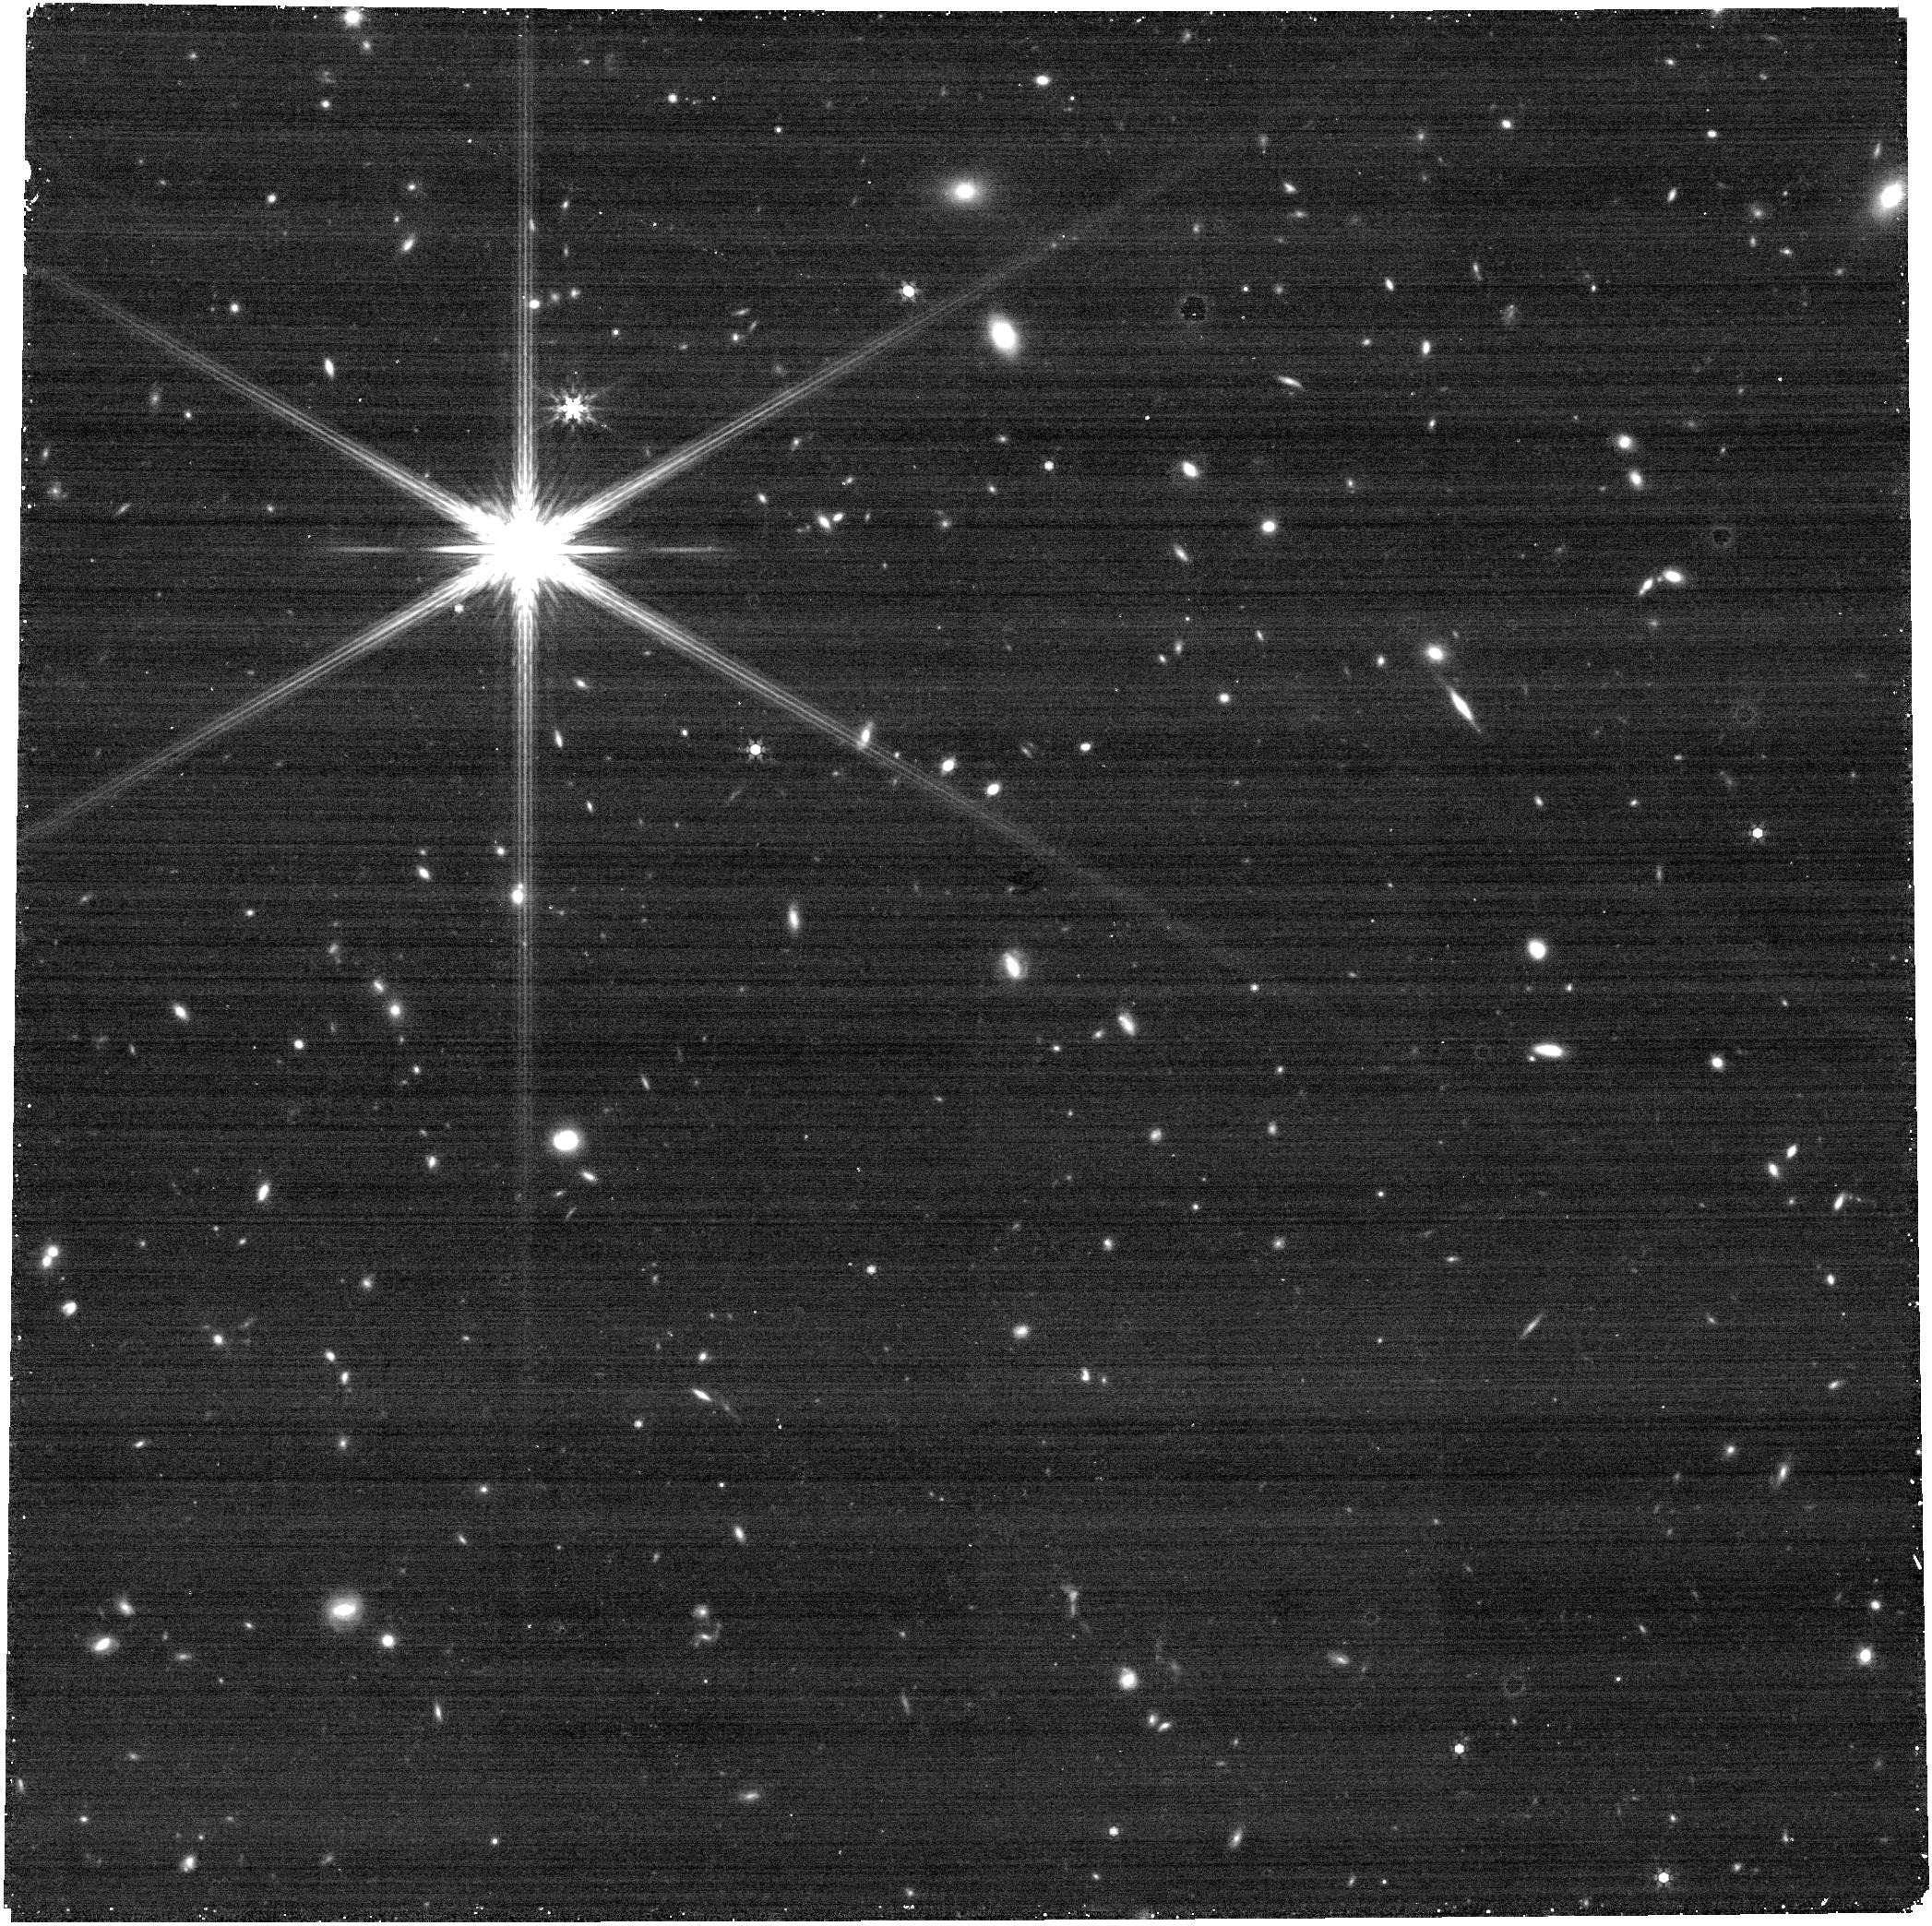
Target: M33-OFF-POSITION. Instrument: NIRCAM. Filter: F444W. Exposure: 5 min. Observation ID: jw02128-c1001_t002_nircam_clear-f444w

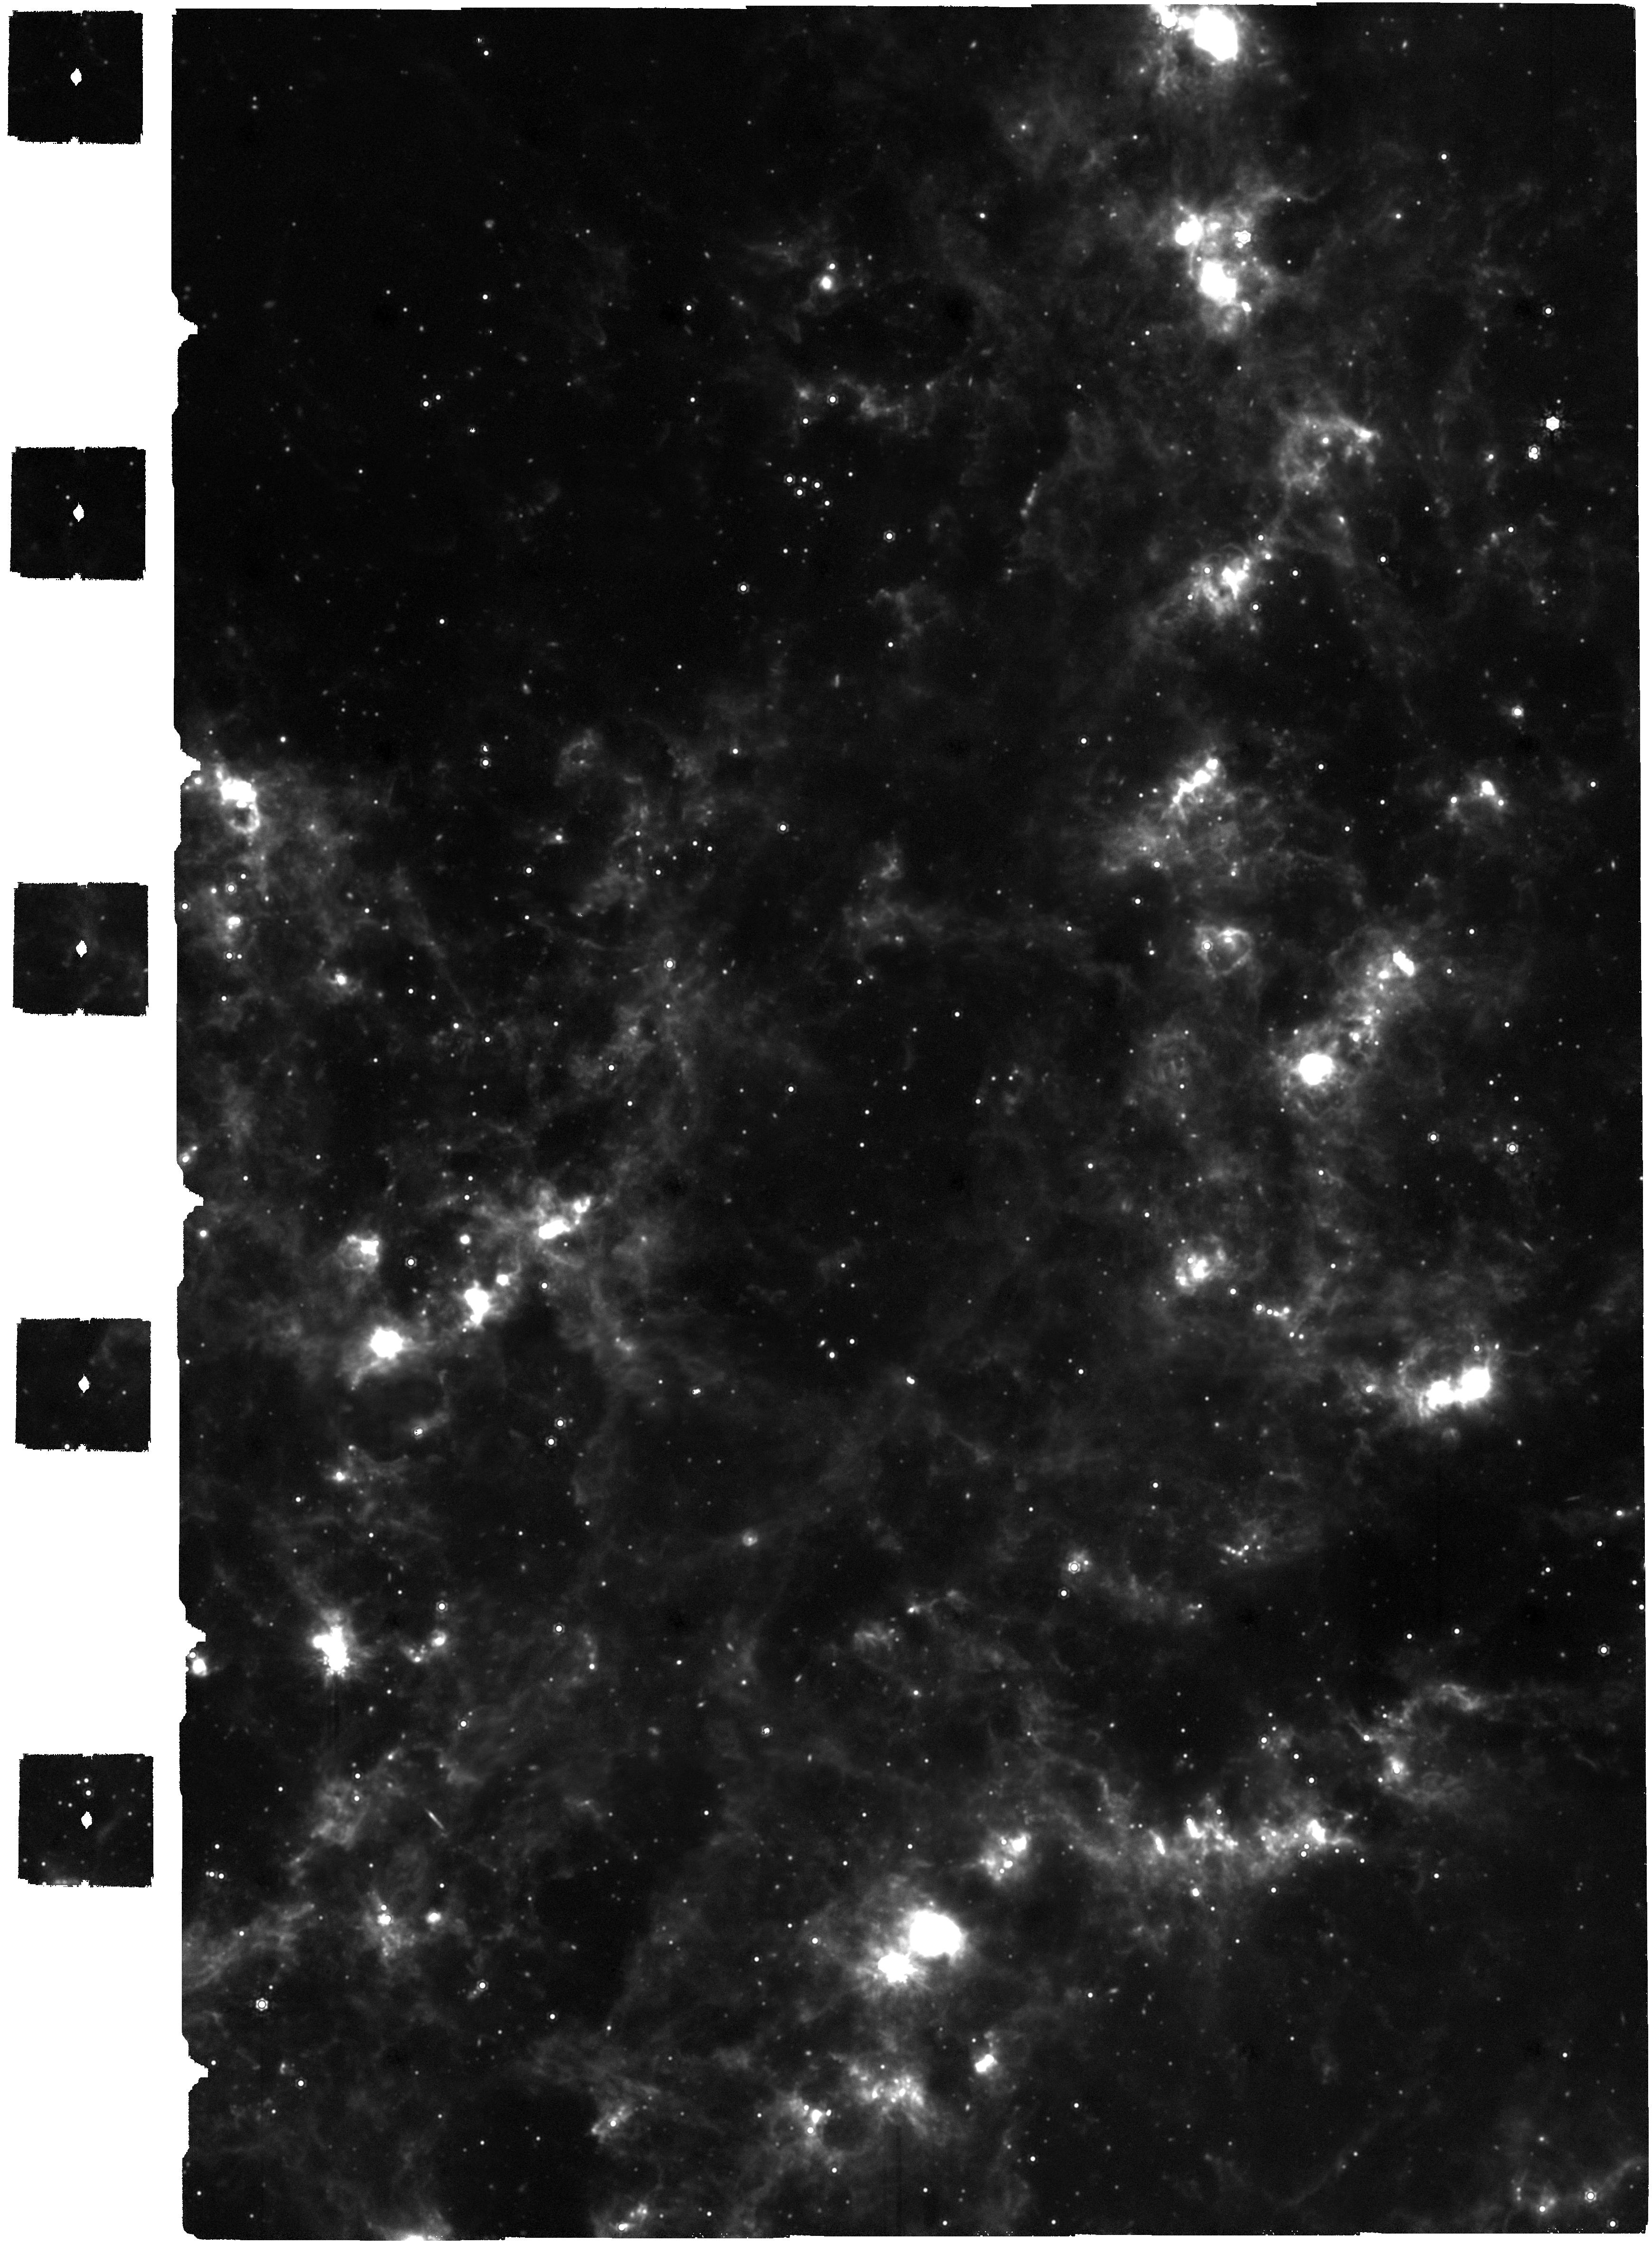
Target: M-33. Instrument: MIRI. Filter: F2100W. Exposure: 3.9 h. Observation ID: jw02128-o001_t001_miri_f2100w

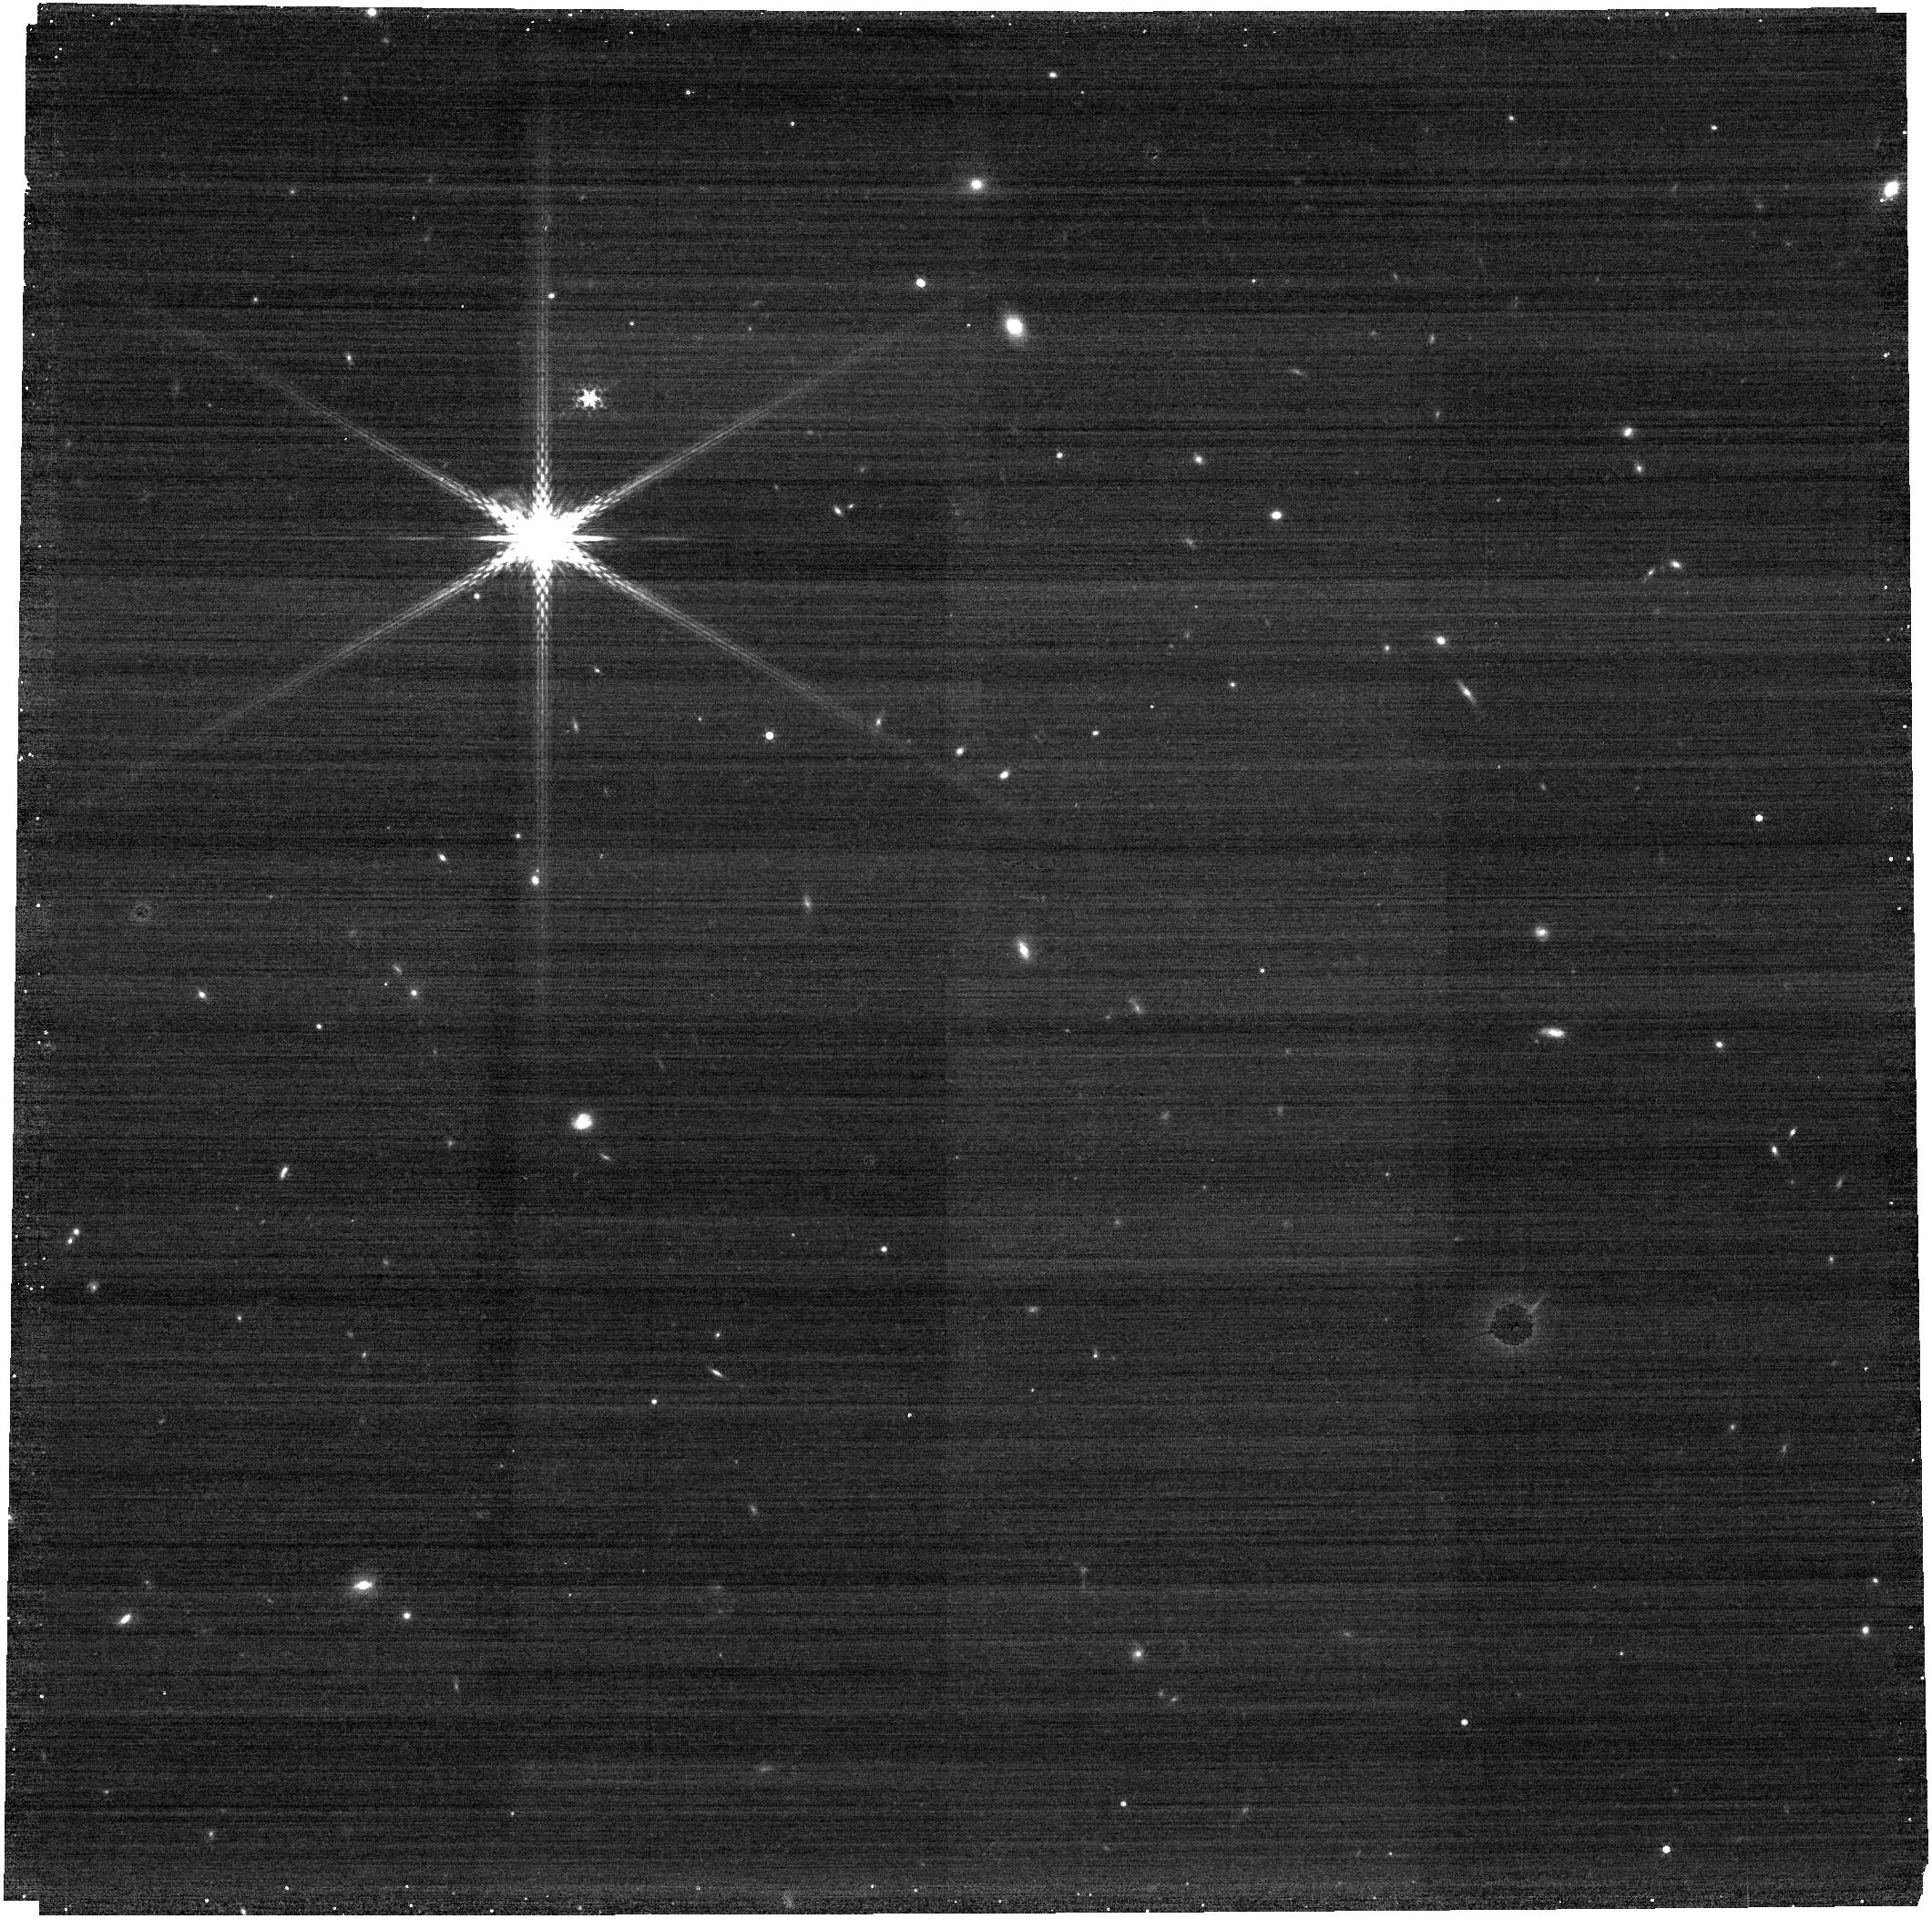
Target: M33-OFF-POSITION. Instrument: NIRCAM. Filter: F335M. Exposure: 2 min. Observation ID: jw02128-o002_t002_nircam_clear-f335m

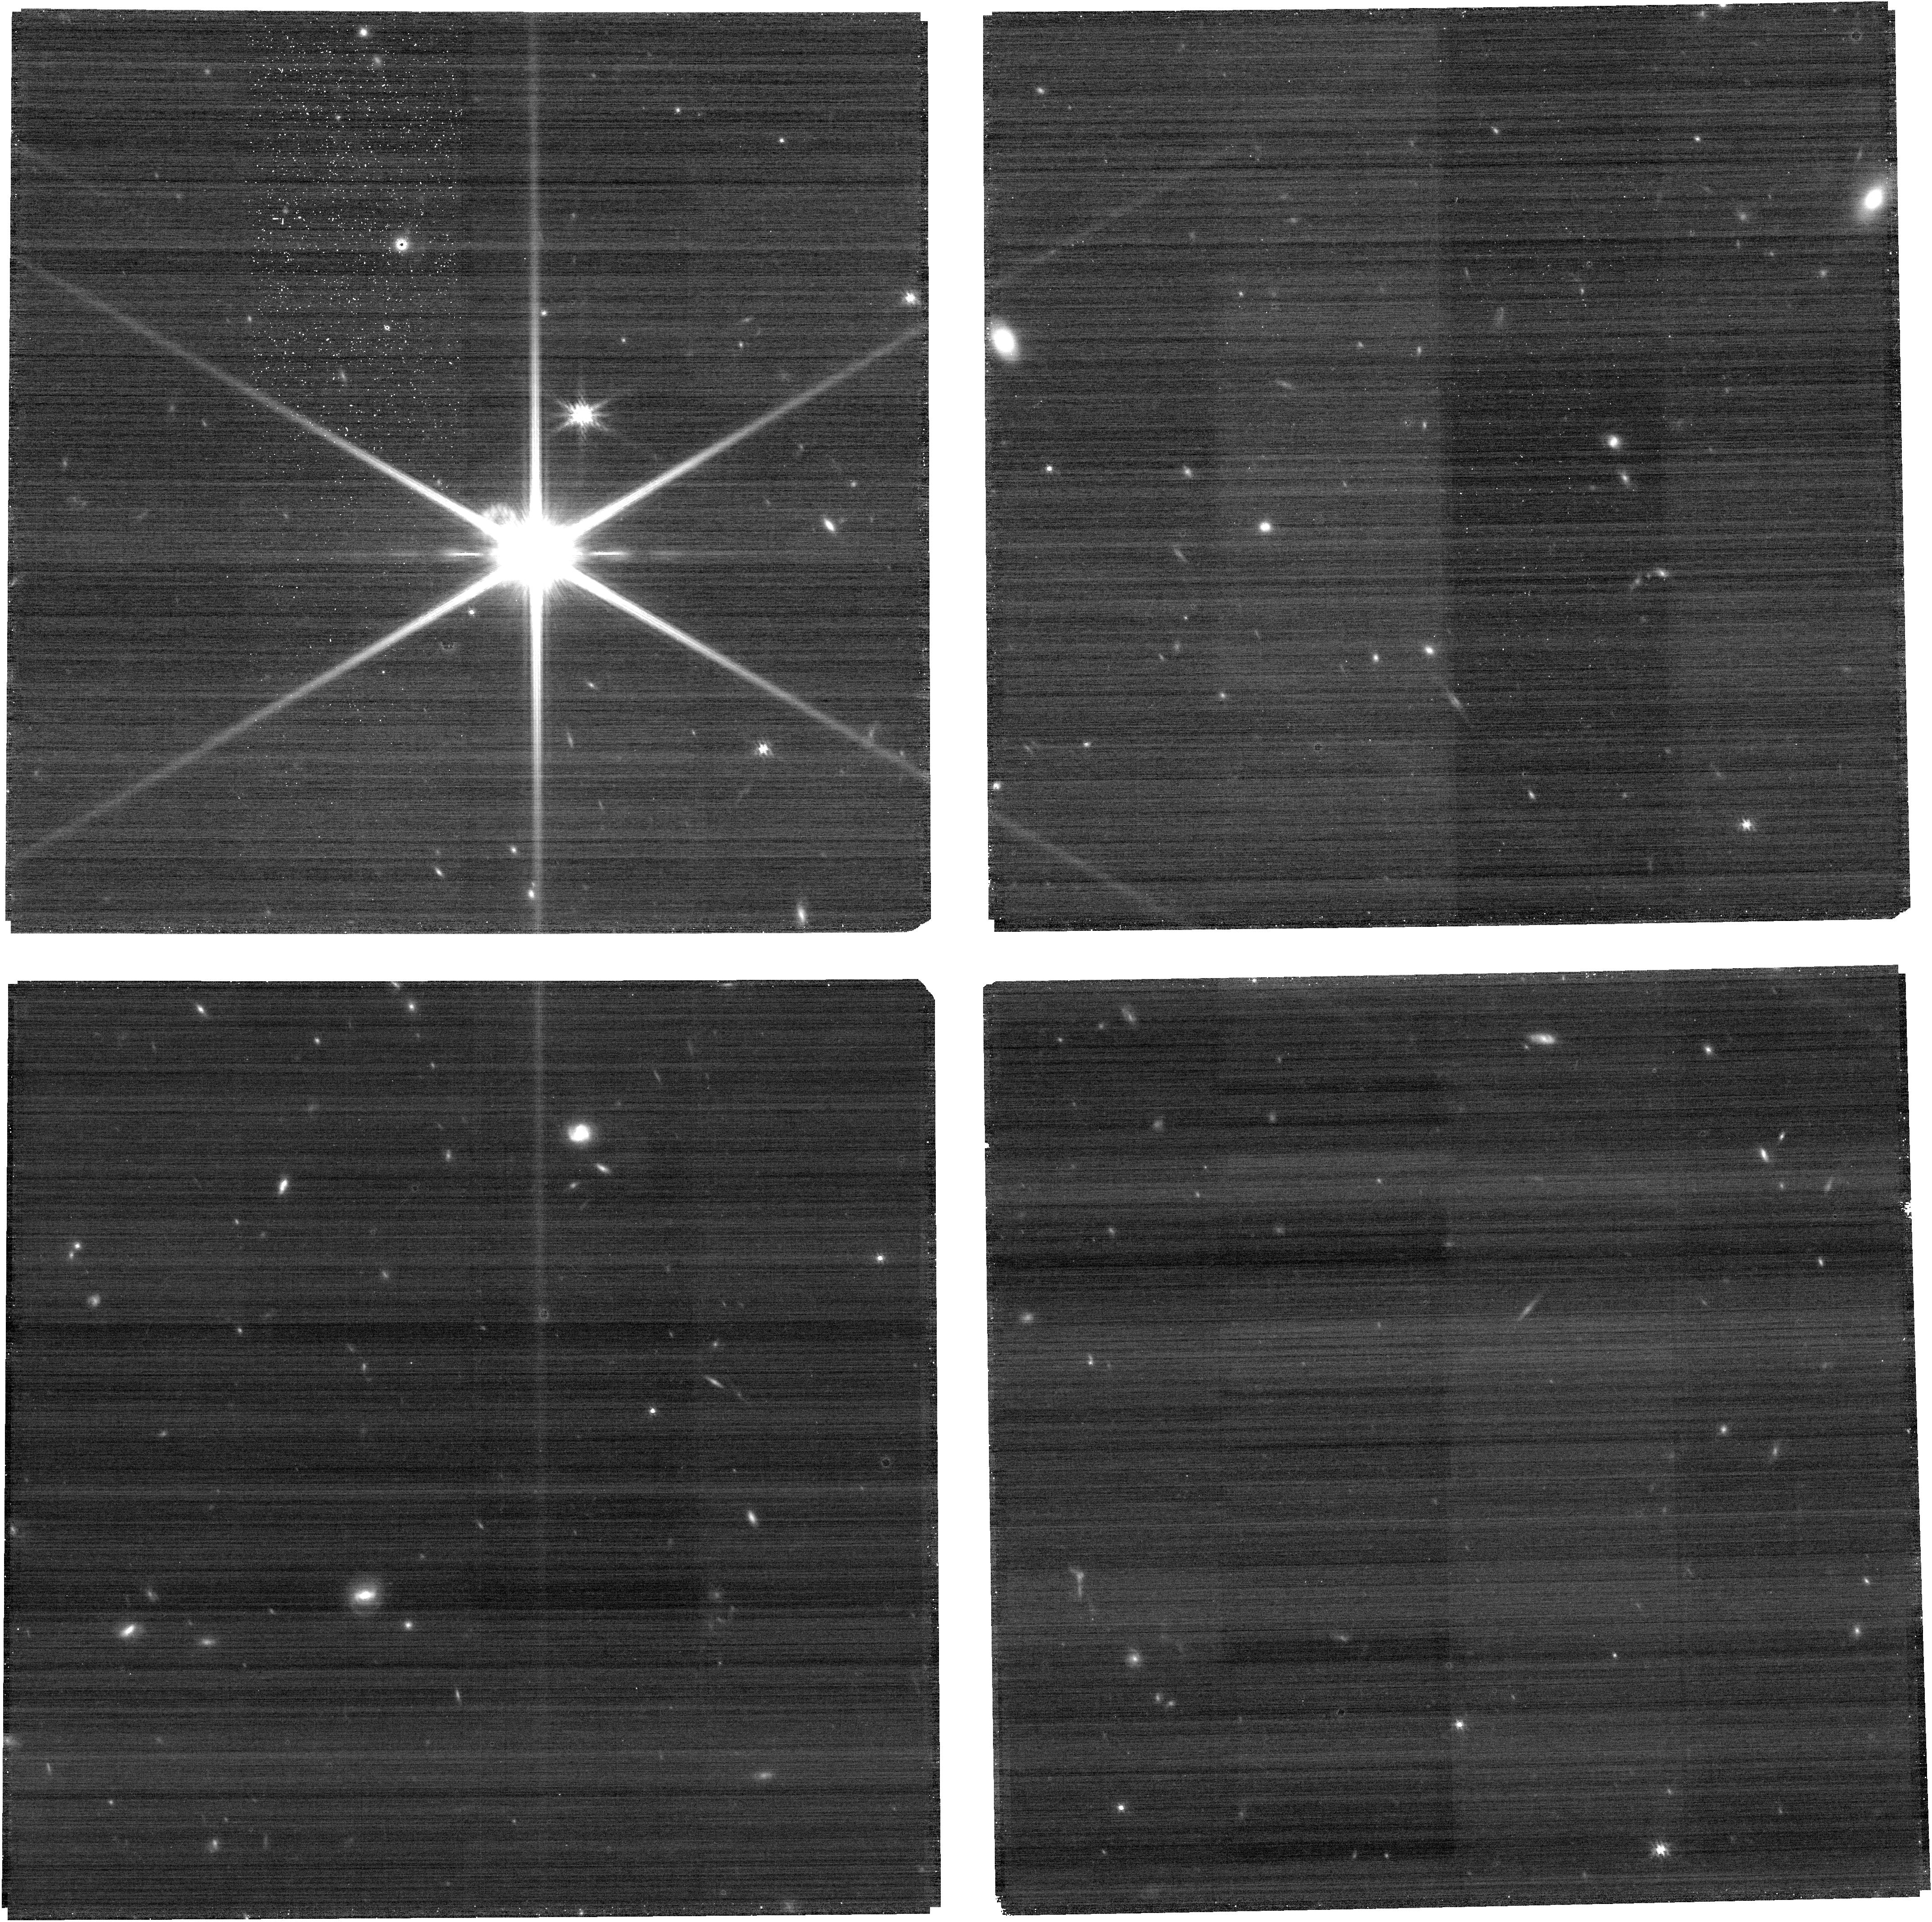
Target: M33-OFF-POSITION. Instrument: NIRCAM. Filter: F200W. Exposure: 5 min. Observation ID: jw02128-c1001_t002_nircam_clear-f200w

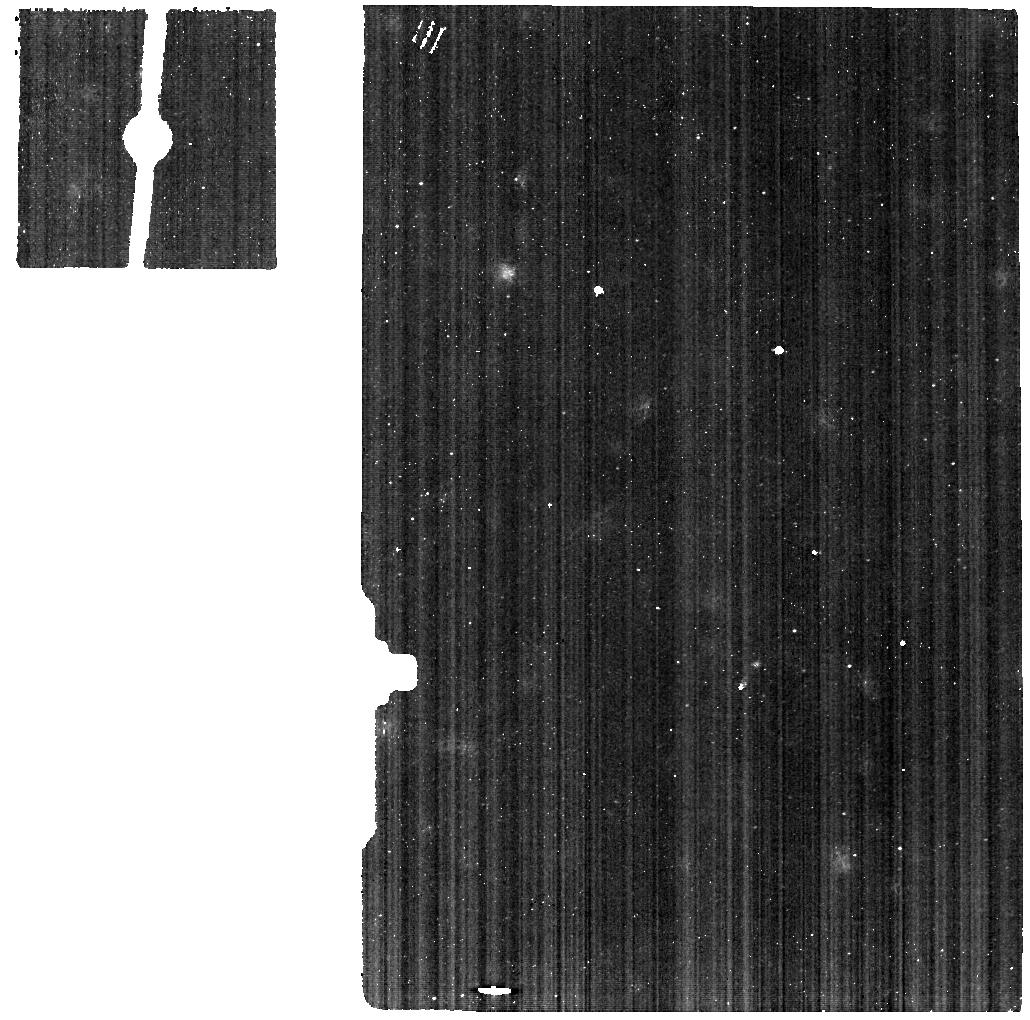
Target: M33-OFF-POSITION. Instrument: MIRI. Filter: F560W. Exposure: 9 min. Observation ID: jw02128-o002_t002_miri_f560w

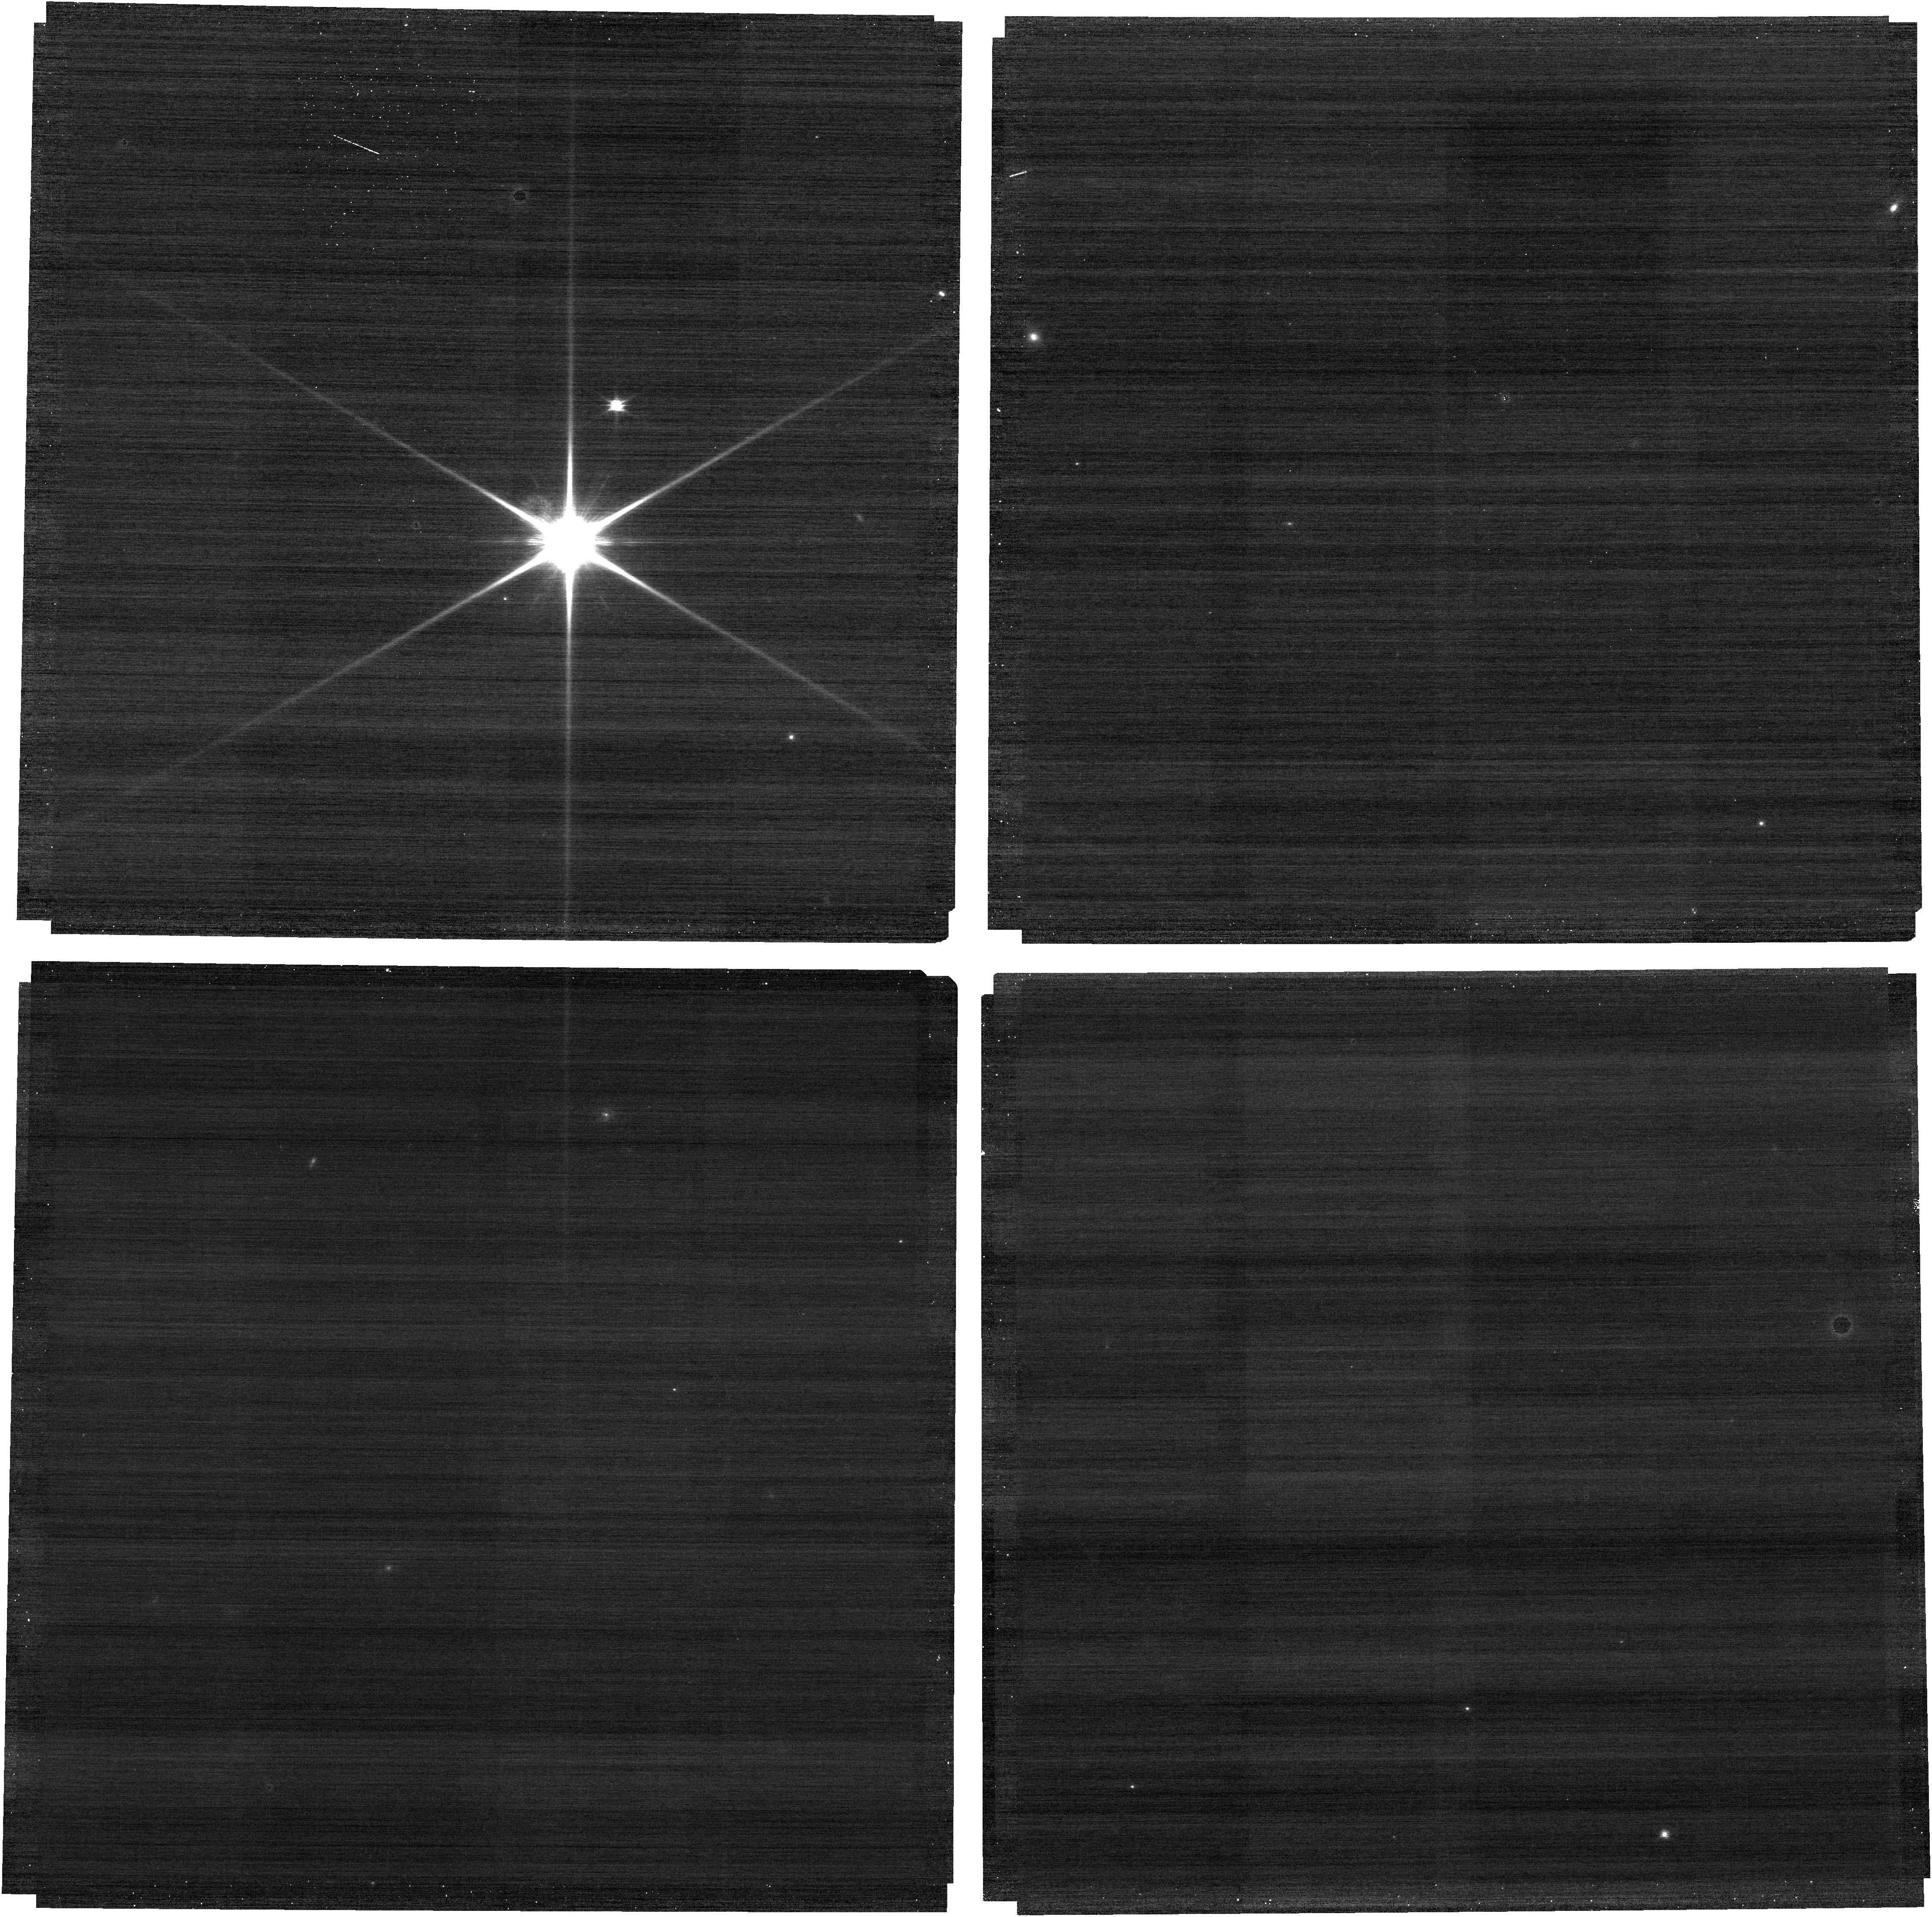
Target: M33-OFF-POSITION. Instrument: NIRCAM. Filter: F090W. Exposure: 2 min. Observation ID: jw02128-o002_t002_nircam_clear-f090w

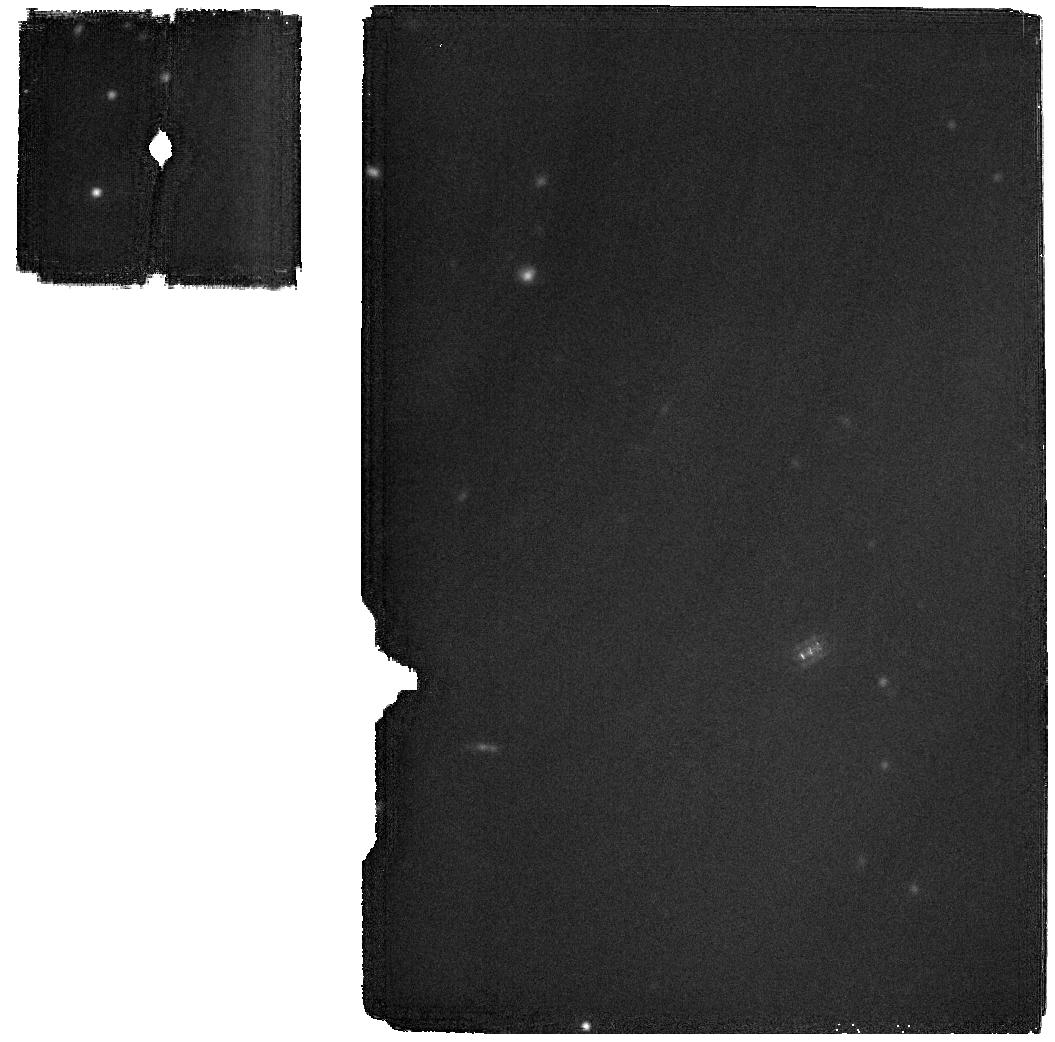
Target: M33-OFF-POSITION. Instrument: MIRI. Filter: F2100W. Exposure: 9 min. Observation ID: jw02128-o002_t002_miri_f2100w

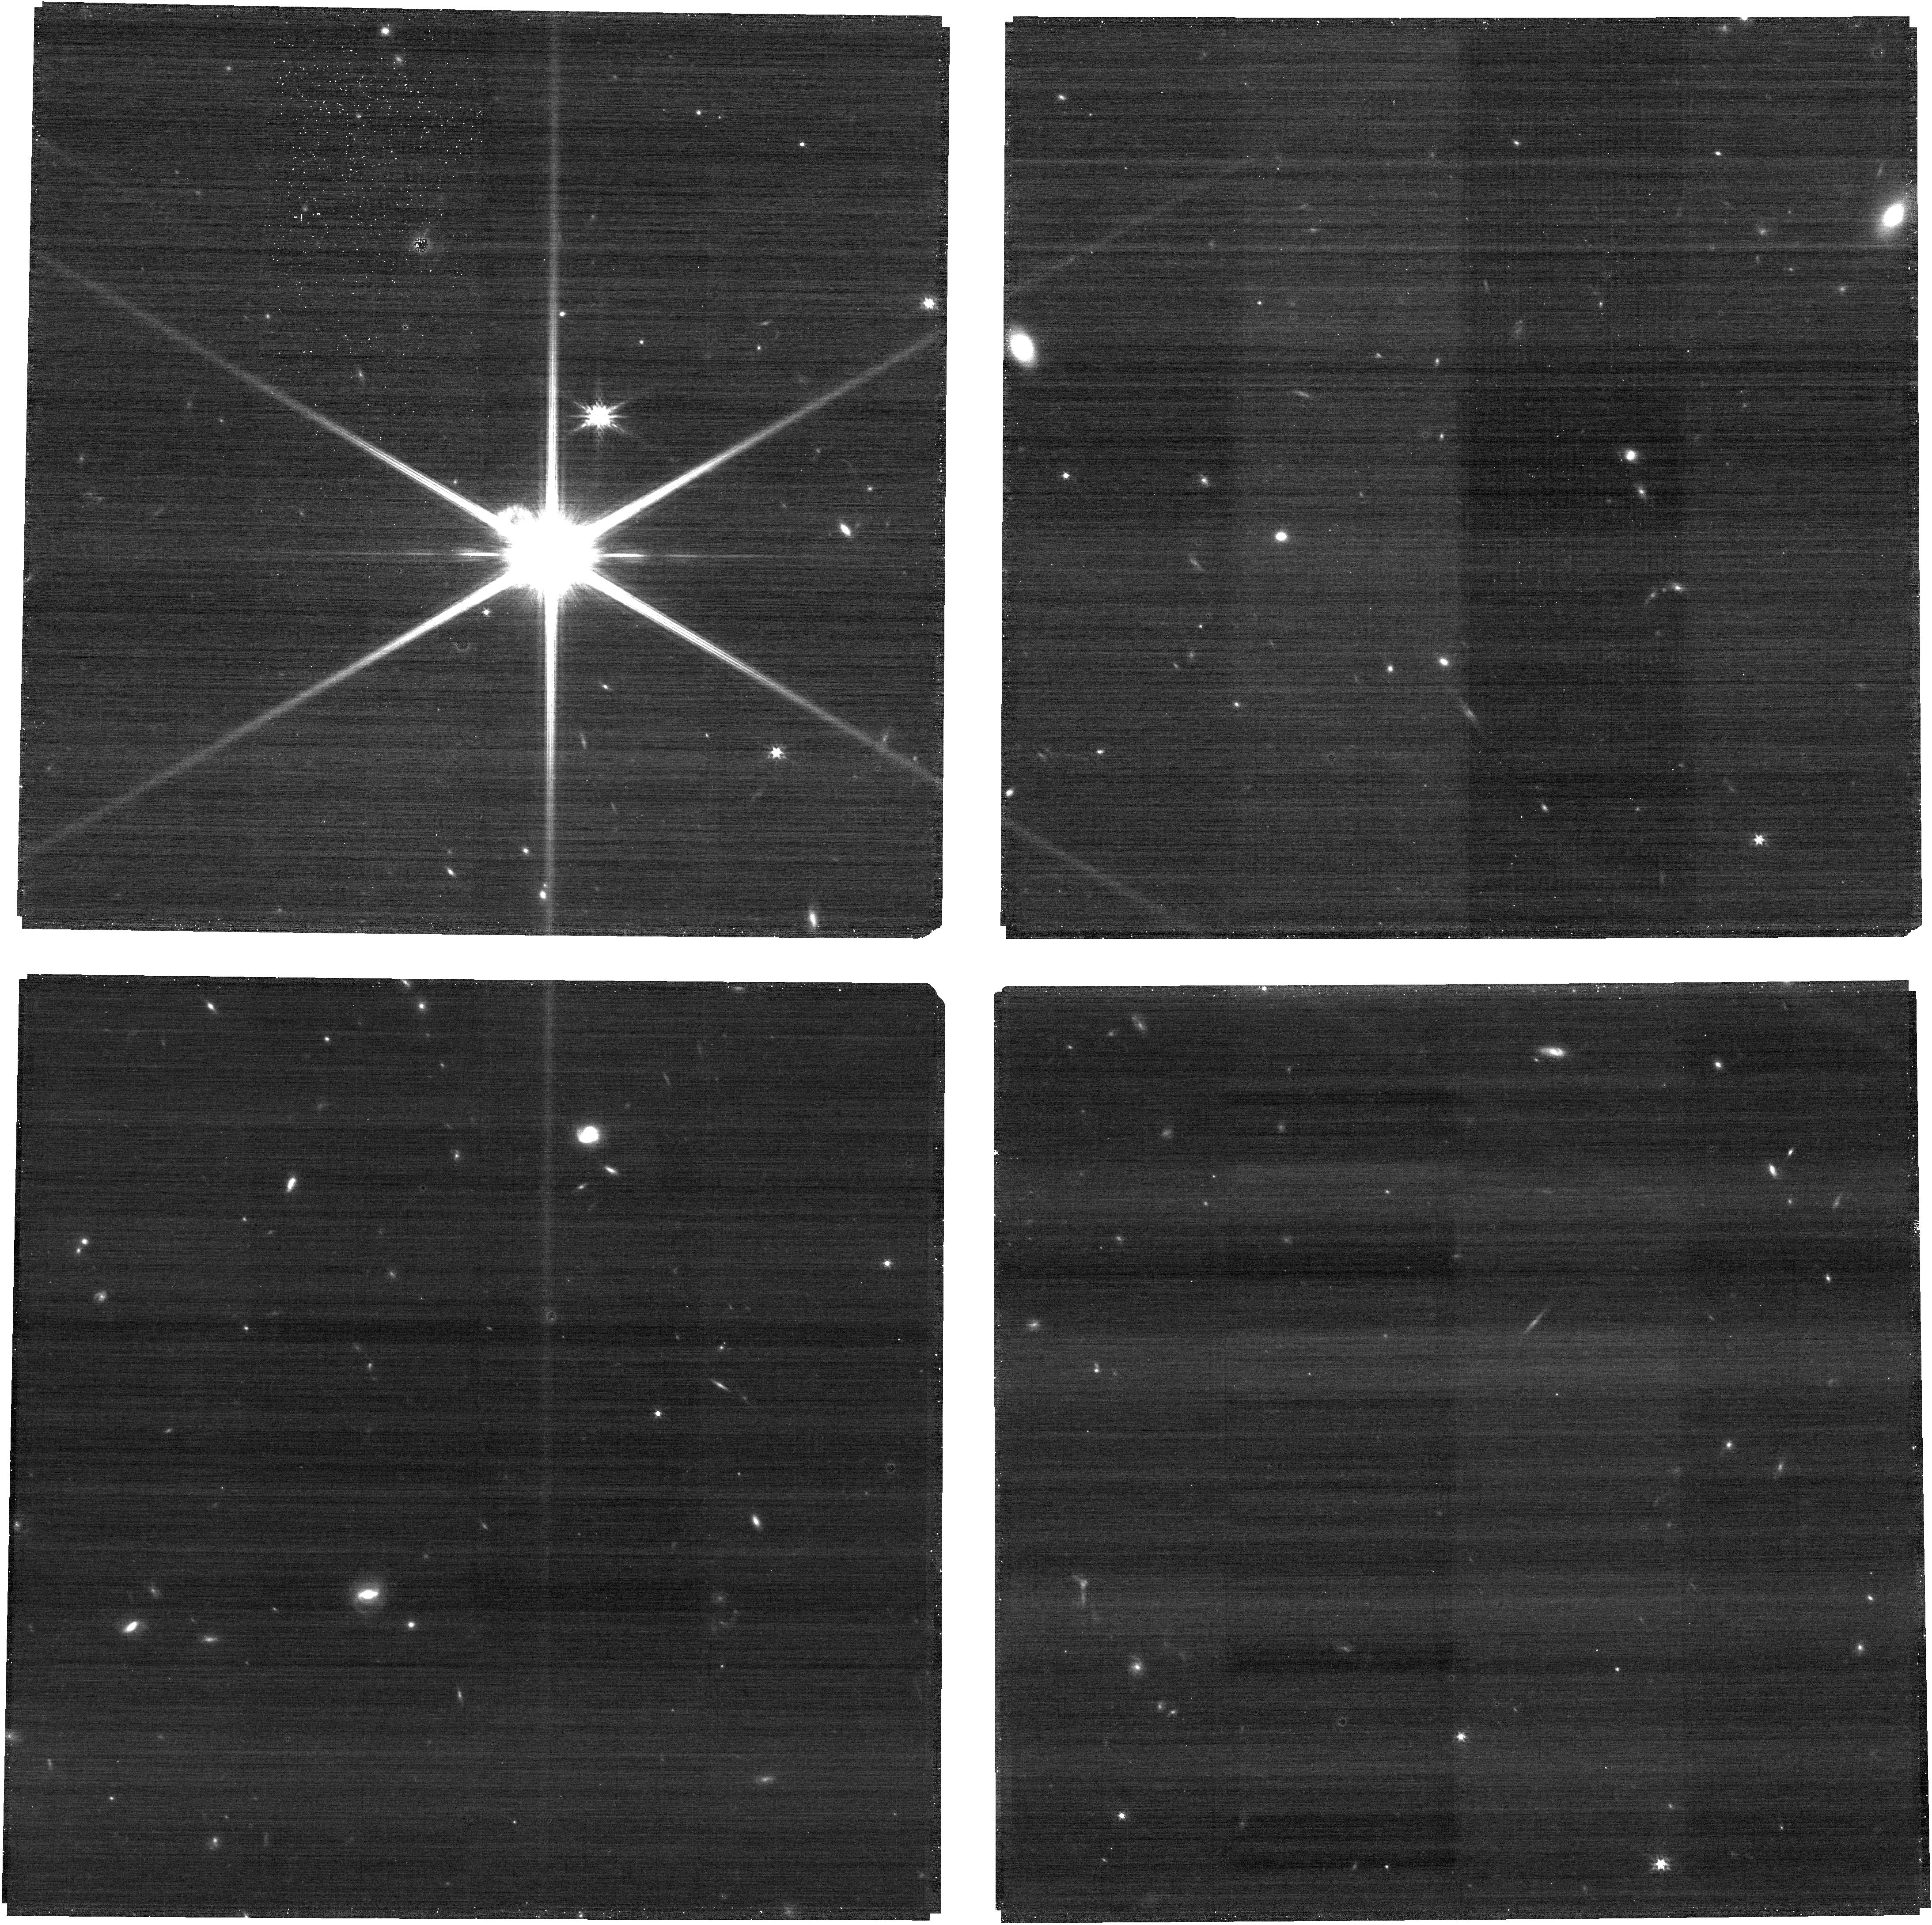
Target: M33-OFF-POSITION. Instrument: NIRCAM. Filter: F200W. Exposure: 5 min. Observation ID: jw02128-o002_t002_nircam_clear-f200w

The First Resolved View of Individual Star Formation Across a Spiral Arm (PI: Rosolowsky, Erik)

We propose parallel MIRI and NIRCam observations of M33, the nearest low-inclination spiral galaxy to the Milky Way (d=840 kpc). Our primary science goal is to produce the first-ever high resolution view of star formation across a propagating spiral arm. This view allows us to quantify the timescales of star formation and stellar cluster assembly. Our observational strategy uses two-band MIRI observations (F560W and F2100W) over a 5.5 sq. kpc region spanning the southwest spiral arm of the galaxy to detect YSOs in a region with rich ISM and HST data. Parallel NIRCam observations in four bands (F090W, F200W, F360M, F444W) will simultaneously map a 6.5 sq. kpc area in center of the galaxy, resolving the full stellar population to measure spatially-resolved star formation histories, PAH cooling, and embedded stellar cluster populations. We will be able to directly answer several long-standing questions about the star formation process including: Do extragalactic and galactic approaches to measuring star formation rates agree in spiral galaxies? How long are molecular clouds quiescent? How long are they dark? Does low mass star formation precede high mass star formation? (How much) Do molecular clouds continue grow after star formation begins?